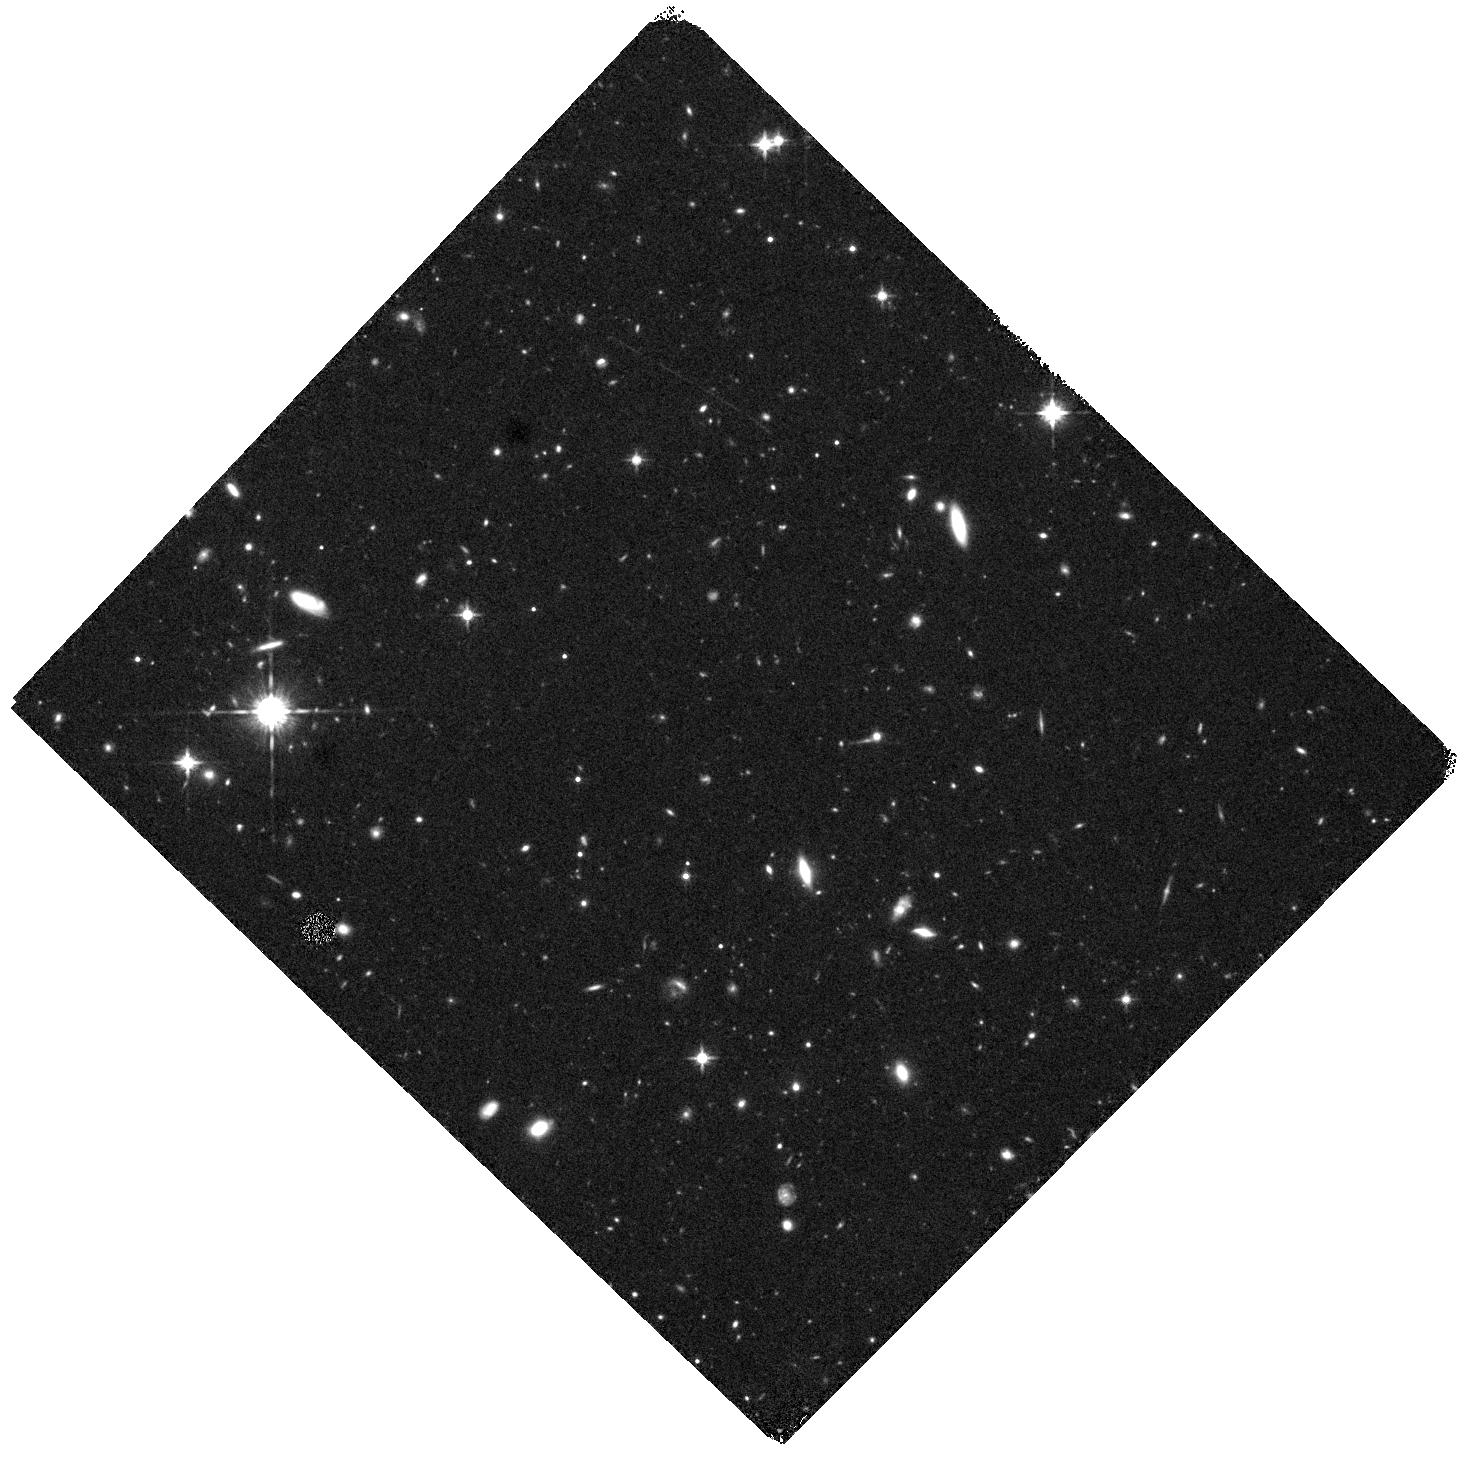
Target: W0247+2740. Instrument: WFC3/IR. Filter: F125W. Exposure: 40 min. Observation ID: hst_16735_03_wfc3_ir_f125w_iem903

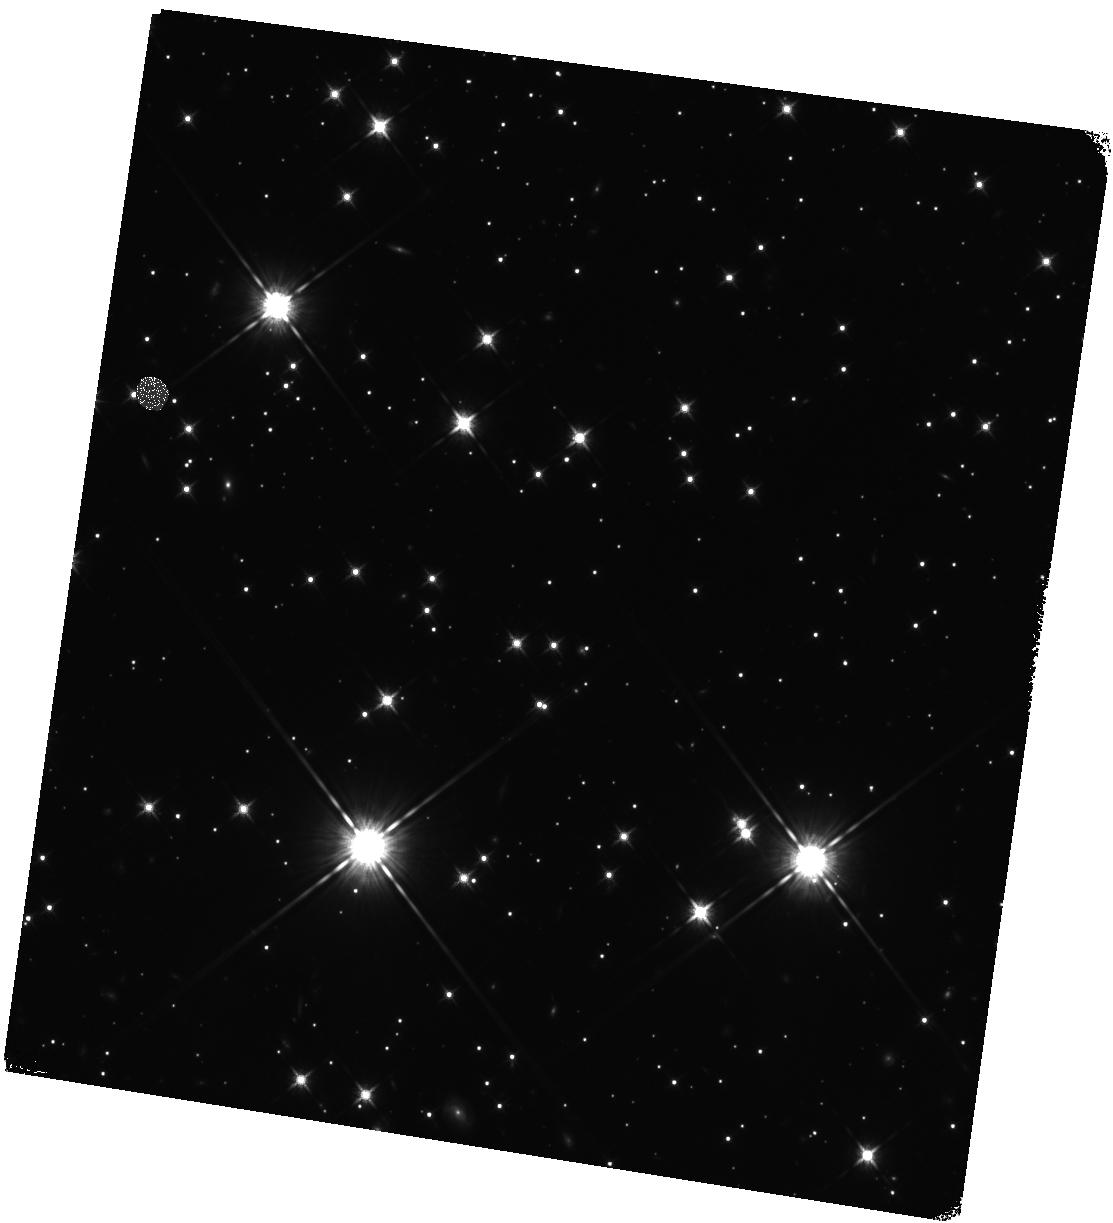
Target: W2054+5821. Instrument: WFC3/IR. Filter: F125W. Exposure: 44 min. Observation ID: hst_16735_11_wfc3_ir_f125w_iem911

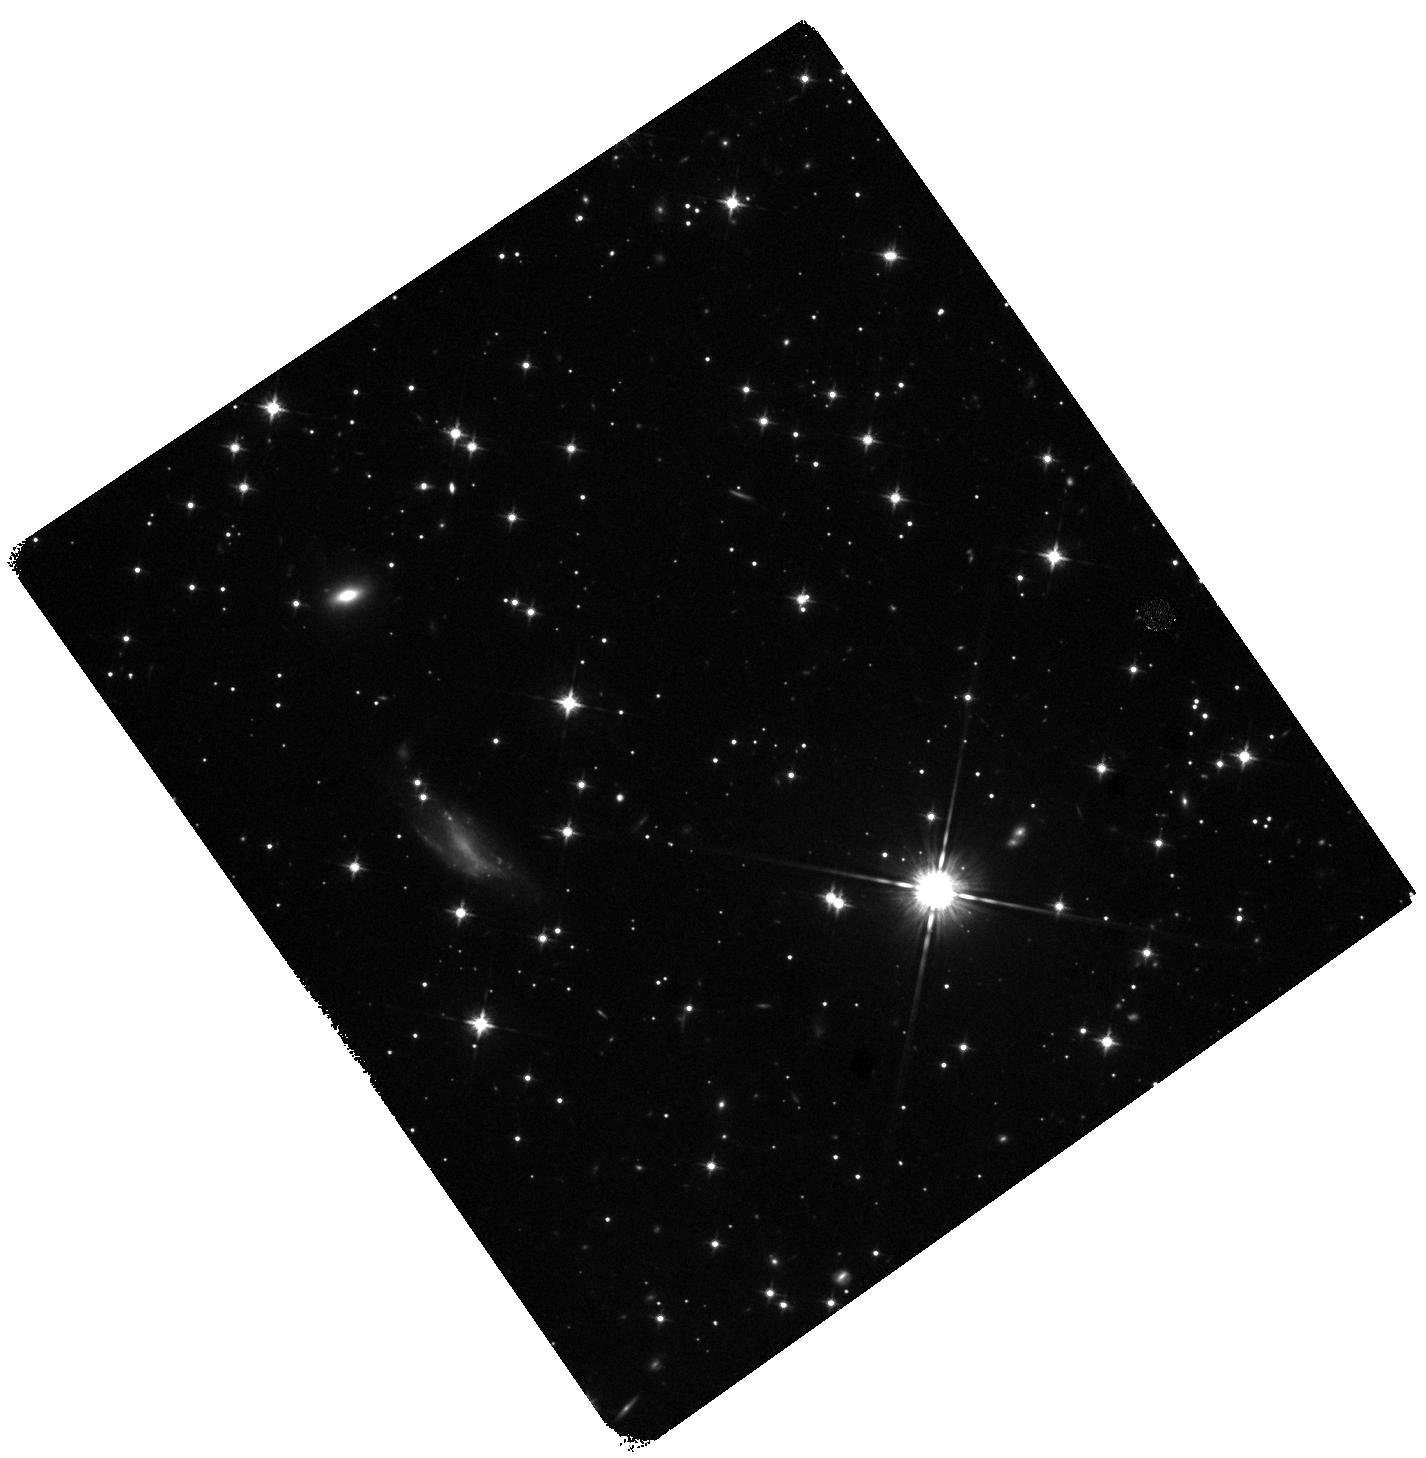
Target: W1943-2122. Instrument: WFC3/IR. Filter: F125W. Exposure: 40 min. Observation ID: hst_16735_10_wfc3_ir_f125w_iem910

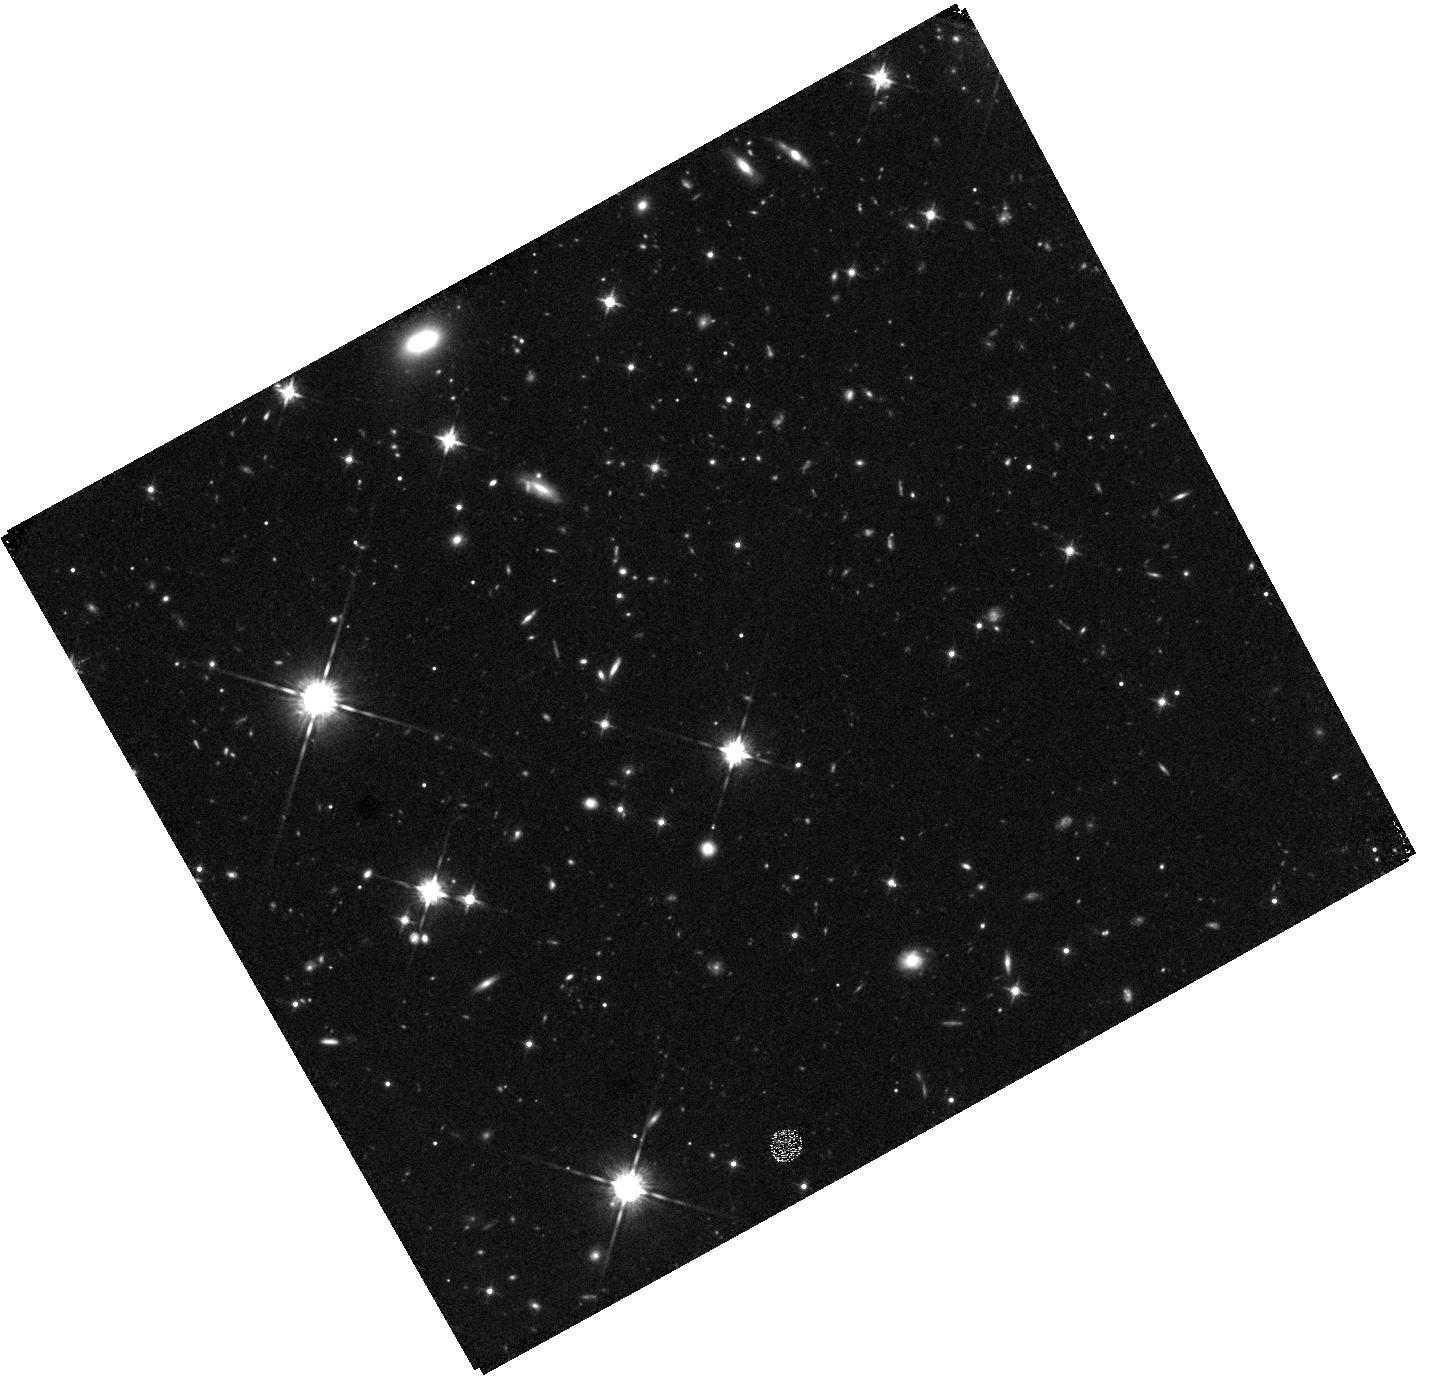
Target: W2322-7907. Instrument: WFC3/IR. Filter: F125W. Exposure: 47 min. Observation ID: hst_16735_12_wfc3_ir_f125w_iem912

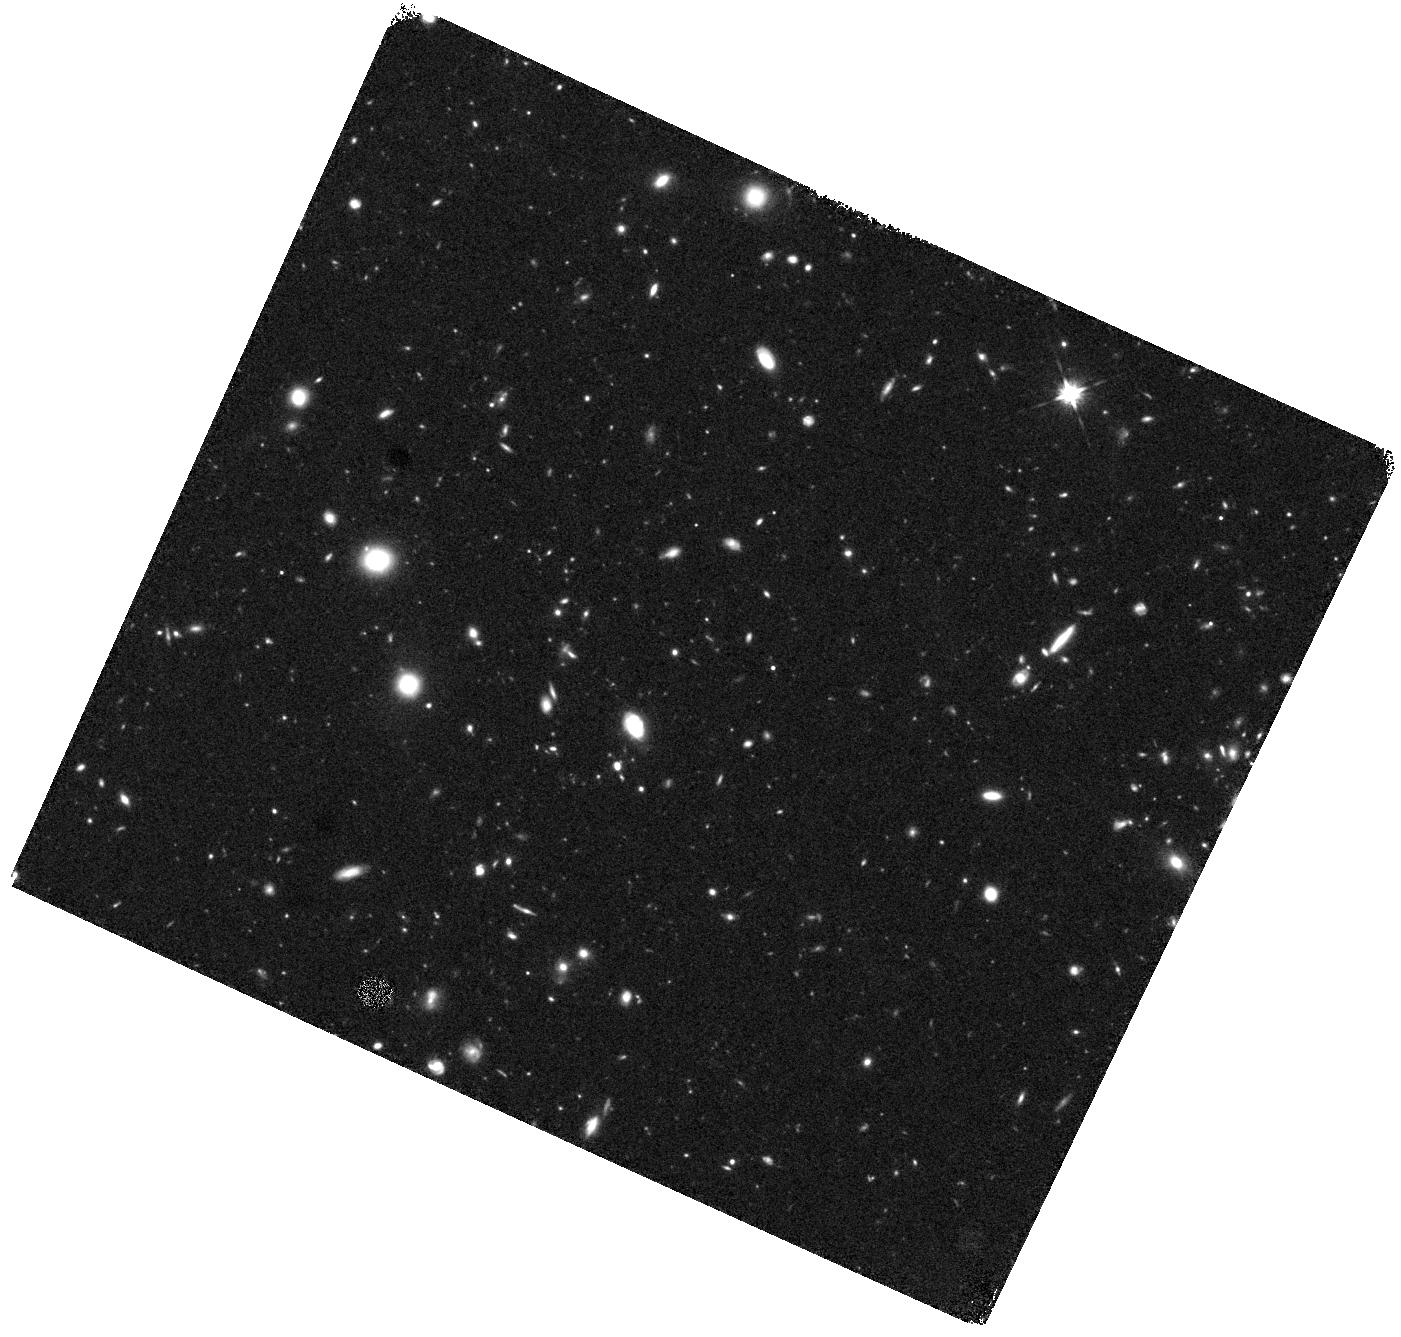
Target: W0246-4626. Instrument: WFC3/IR. Filter: F125W. Exposure: 44 min. Observation ID: hst_16735_02_wfc3_ir_f125w_iem902

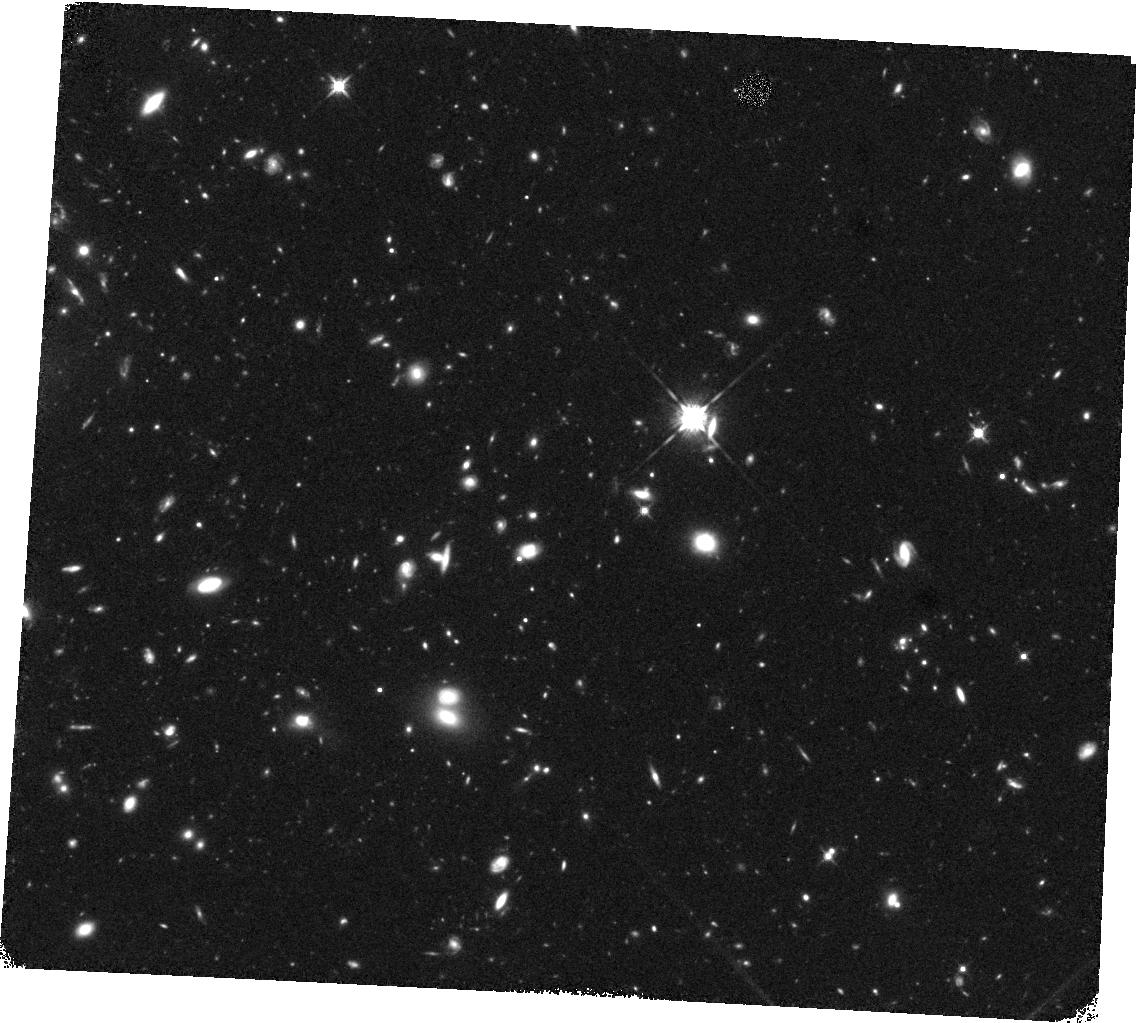
Target: W1501+5549. Instrument: WFC3/IR. Filter: F125W. Exposure: 44 min. Observation ID: hst_16735_08_wfc3_ir_f125w_iem908

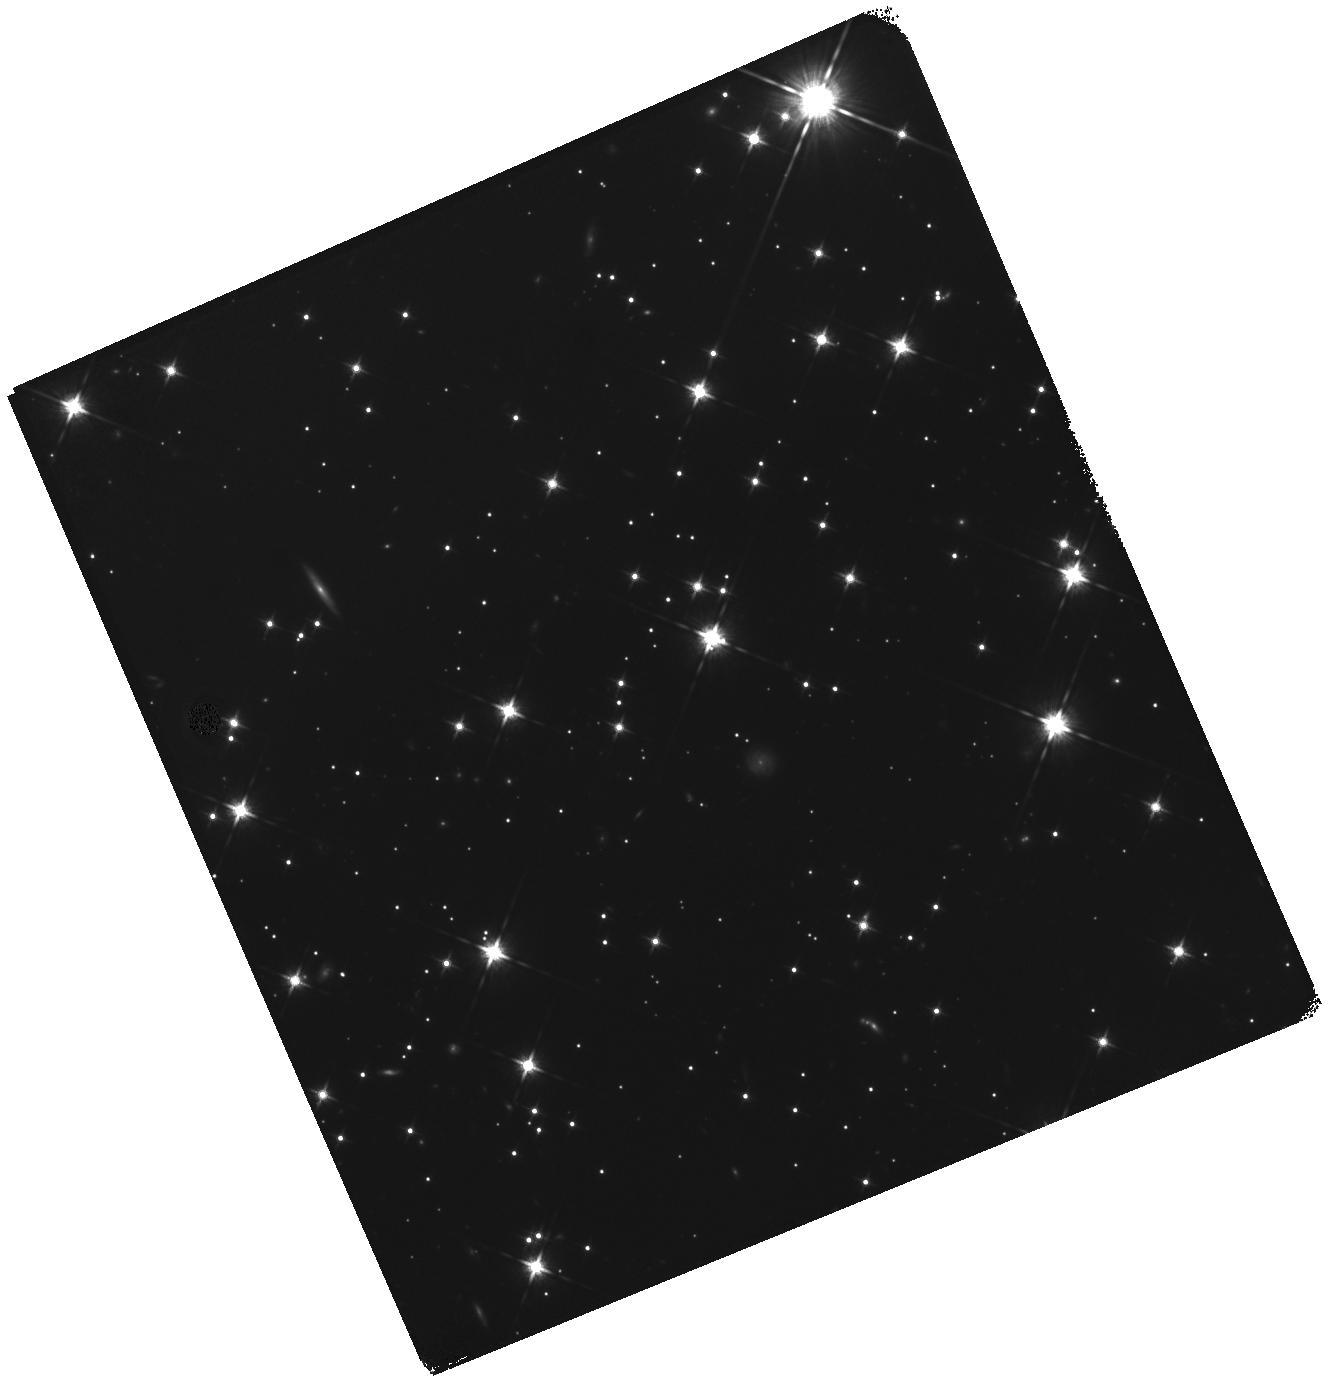
Target: W0319+5221. Instrument: WFC3/IR. Filter: F125W. Exposure: 44 min. Observation ID: hst_16735_04_wfc3_ir_f125w_iem904

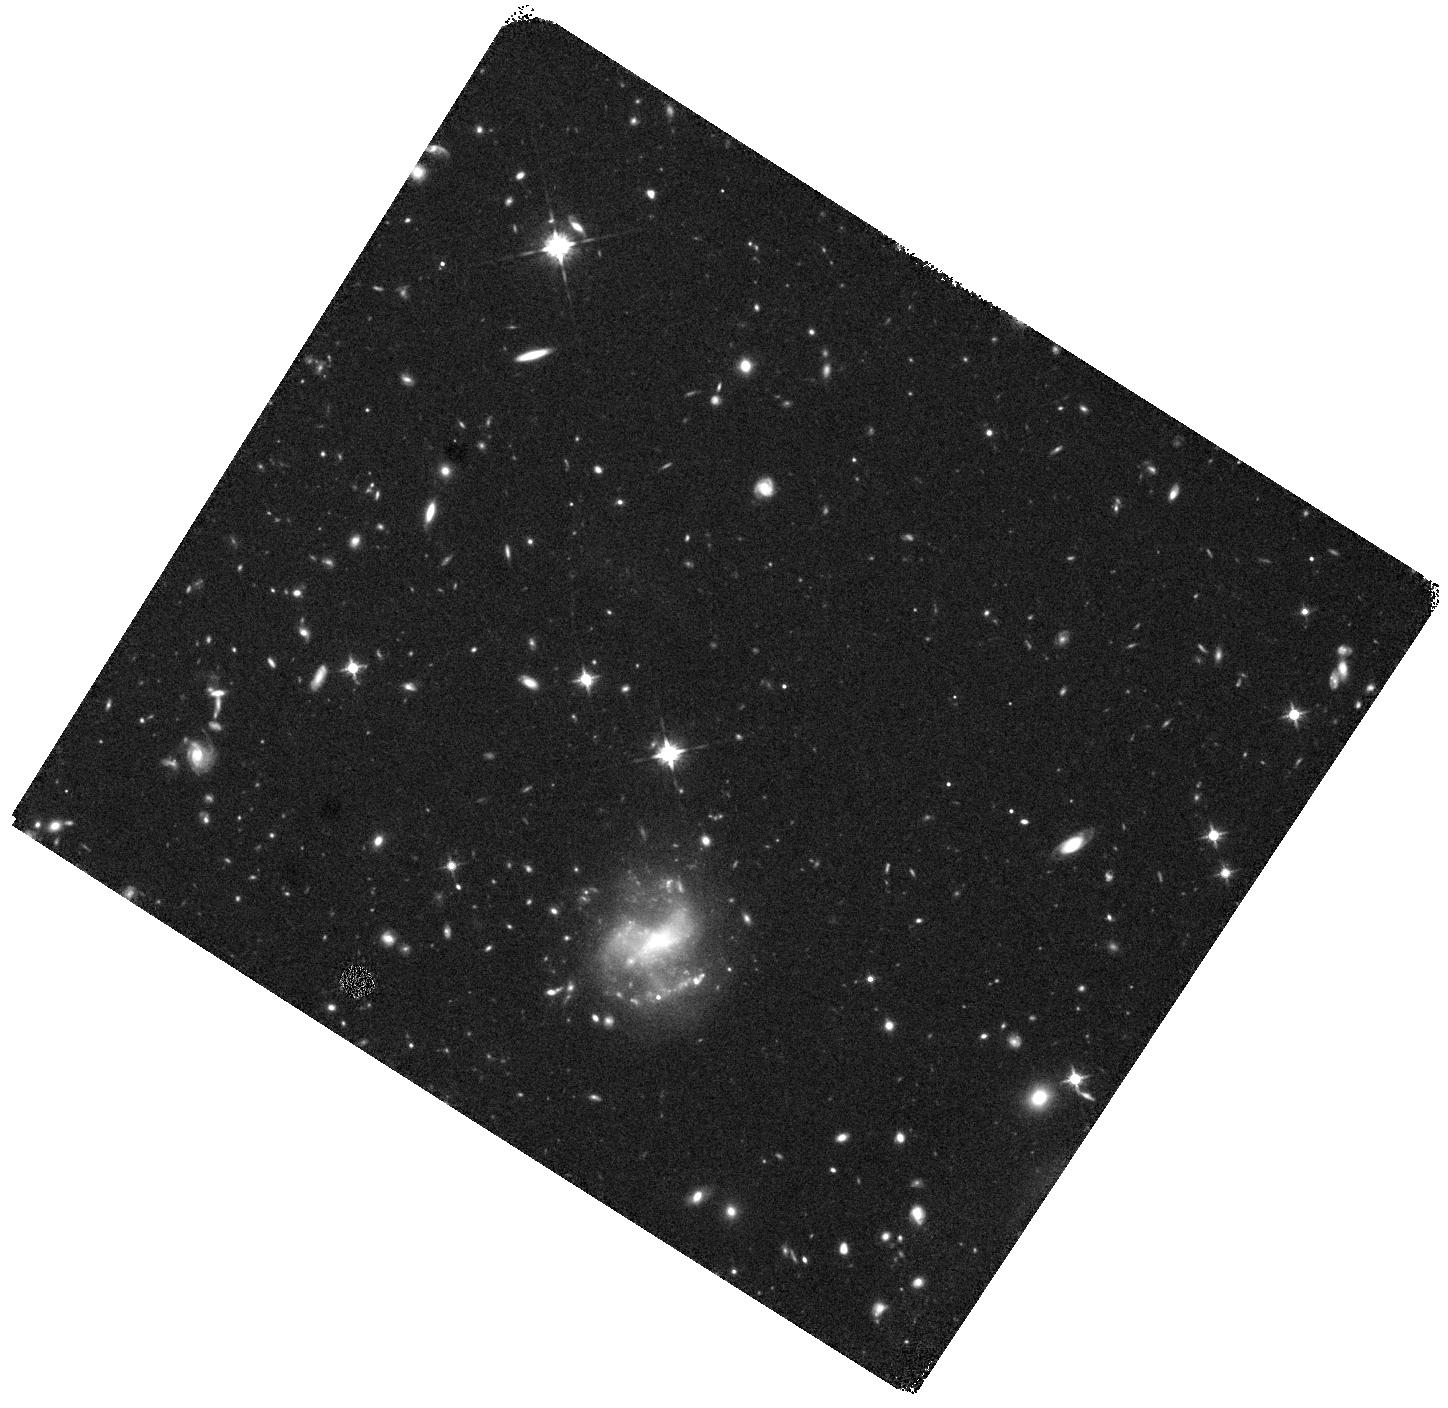
Target: W0947+3846. Instrument: WFC3/IR. Filter: F125W. Exposure: 40 min. Observation ID: hst_16735_06_wfc3_ir_f125w_iem906

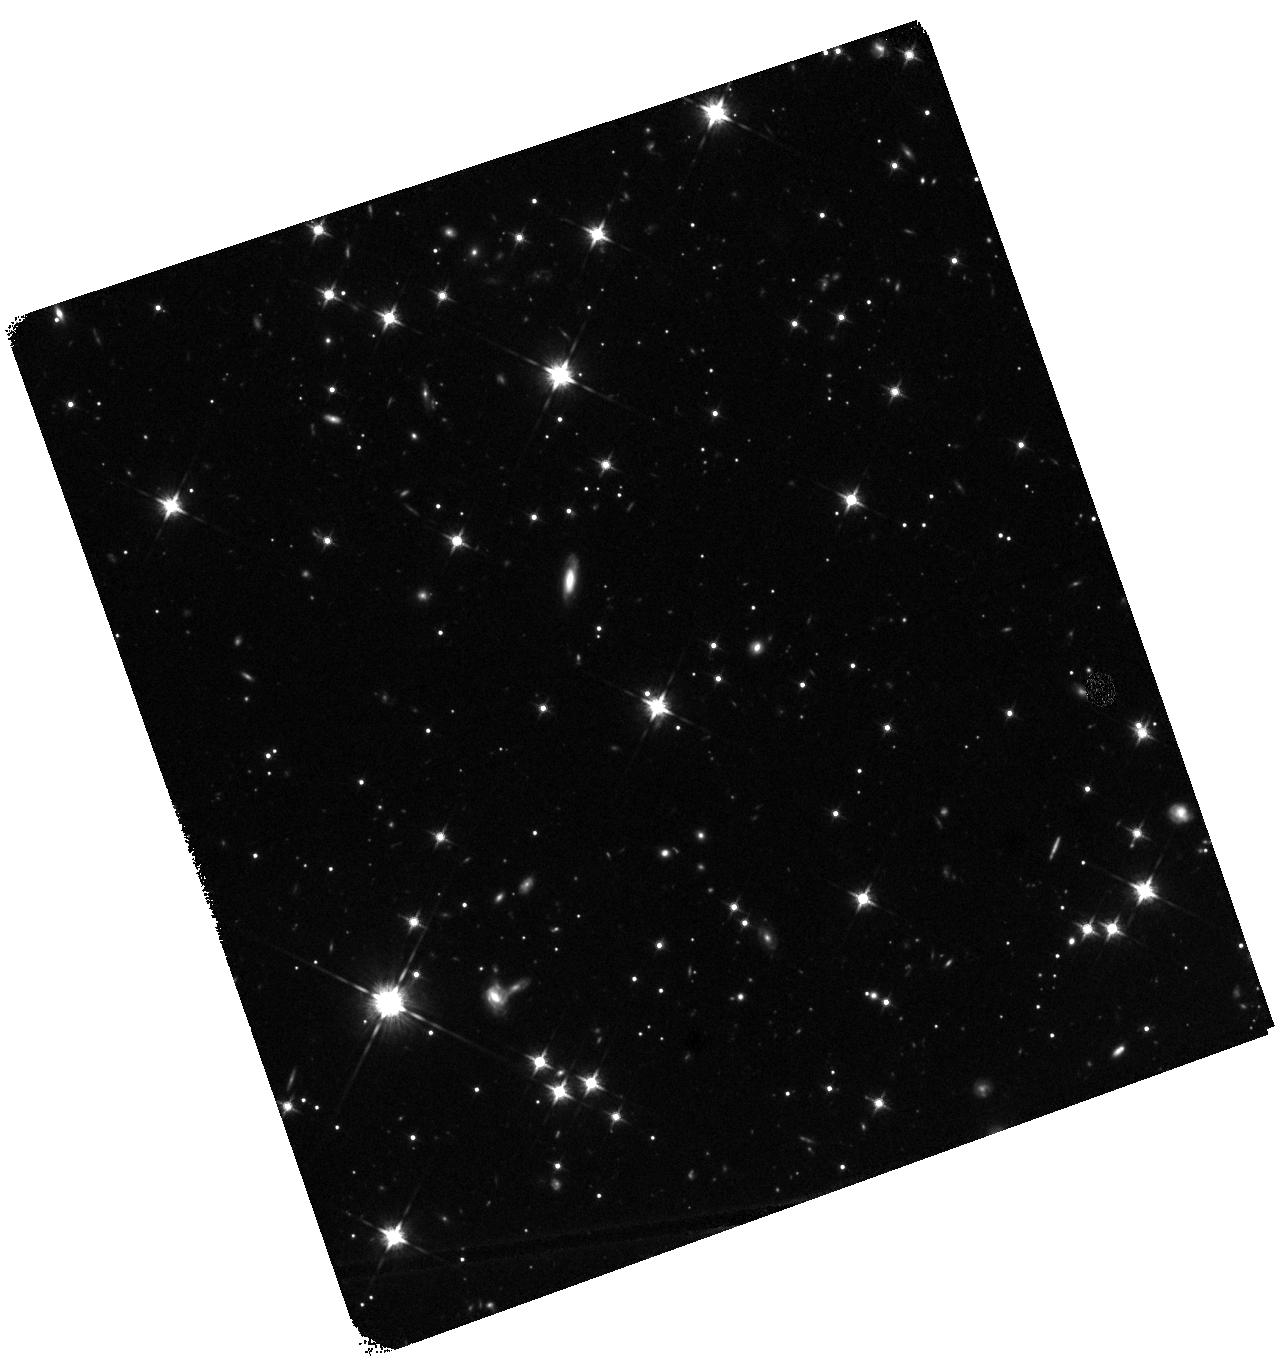
Target: W1857-5822. Instrument: WFC3/IR. Filter: F125W. Exposure: 44 min. Observation ID: hst_16735_09_wfc3_ir_f125w_iem909

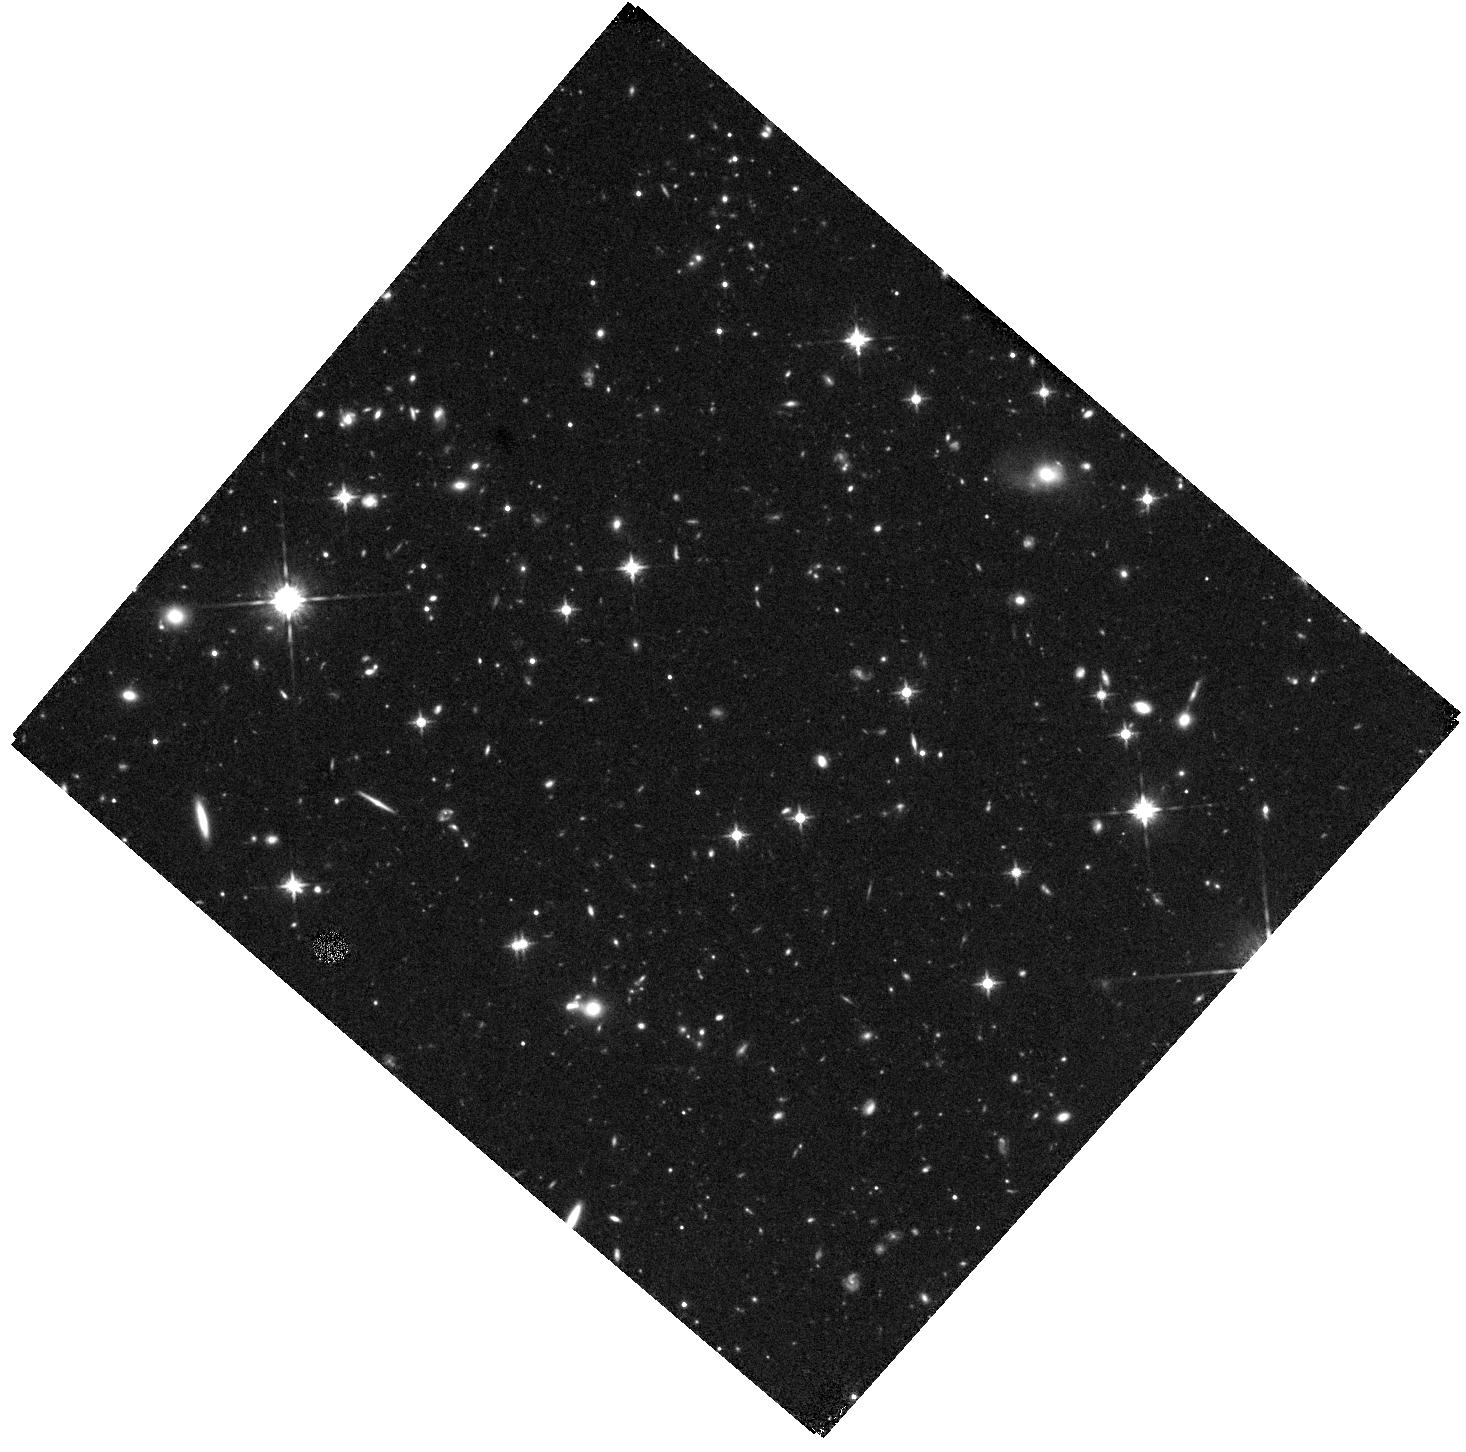
Target: W0142+4146. Instrument: WFC3/IR. Filter: F125W. Exposure: 44 min. Observation ID: hst_16735_01_wfc3_ir_f125w_iem901

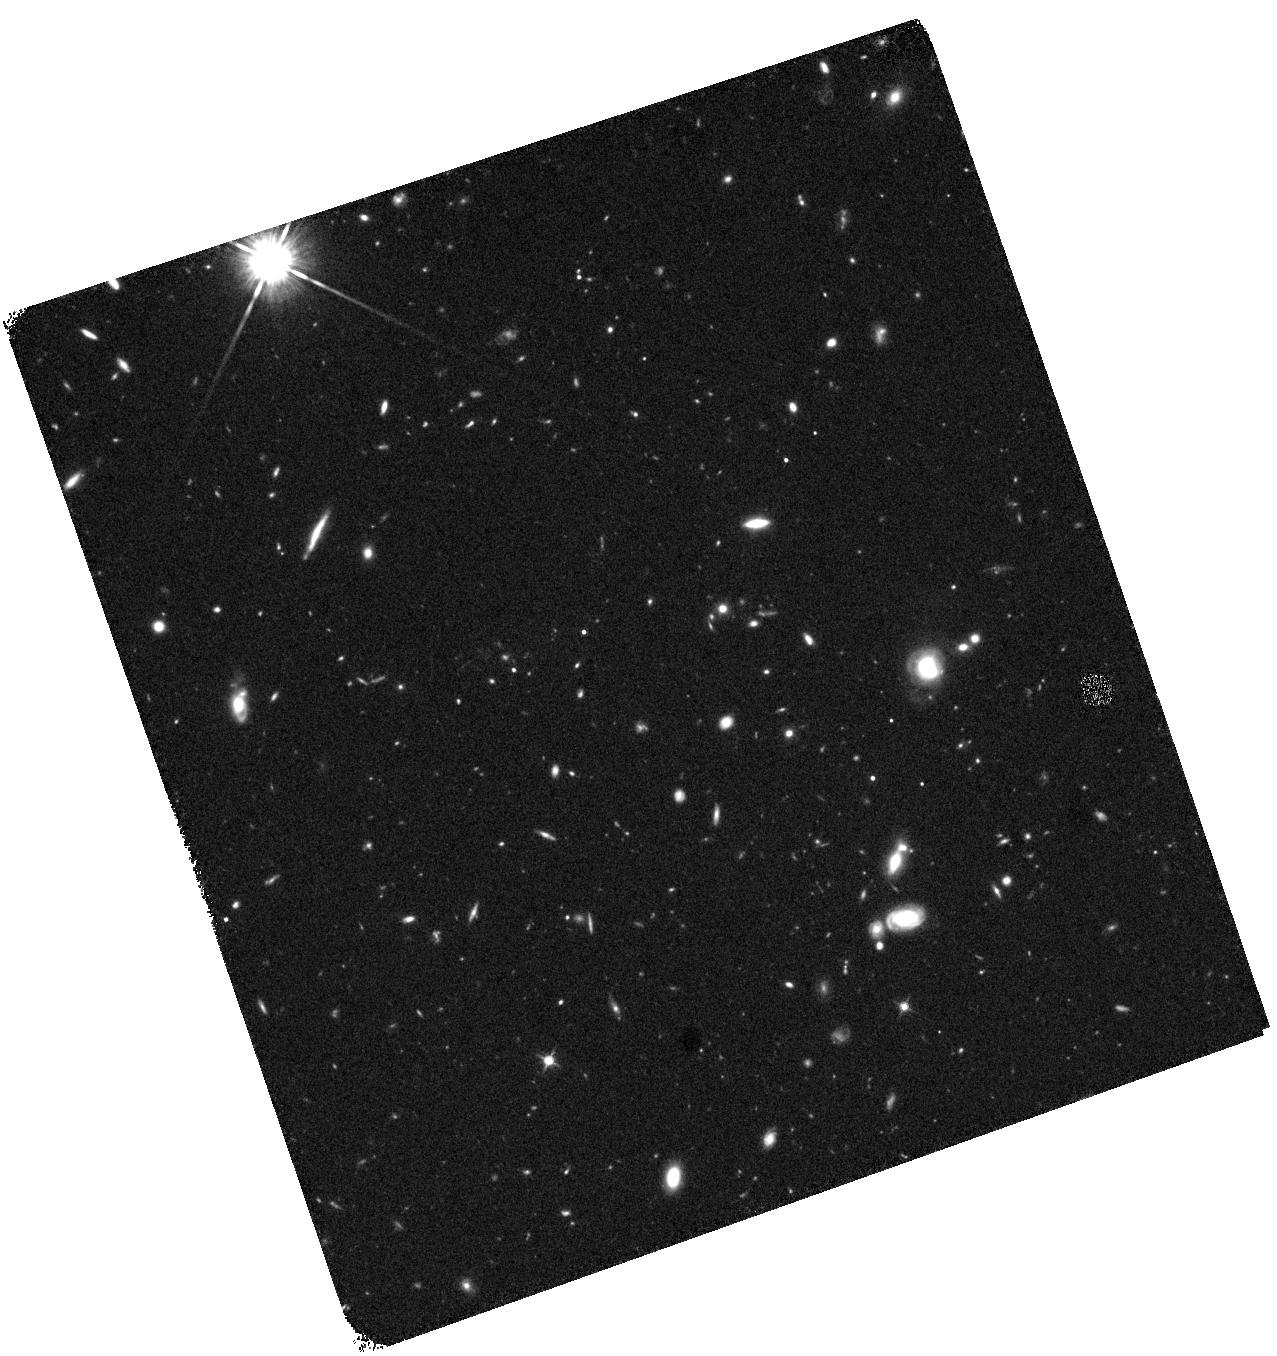
Target: W1042+3321. Instrument: WFC3/IR. Filter: F125W. Exposure: 40 min. Observation ID: hst_16735_07_wfc3_ir_f125w_iem907

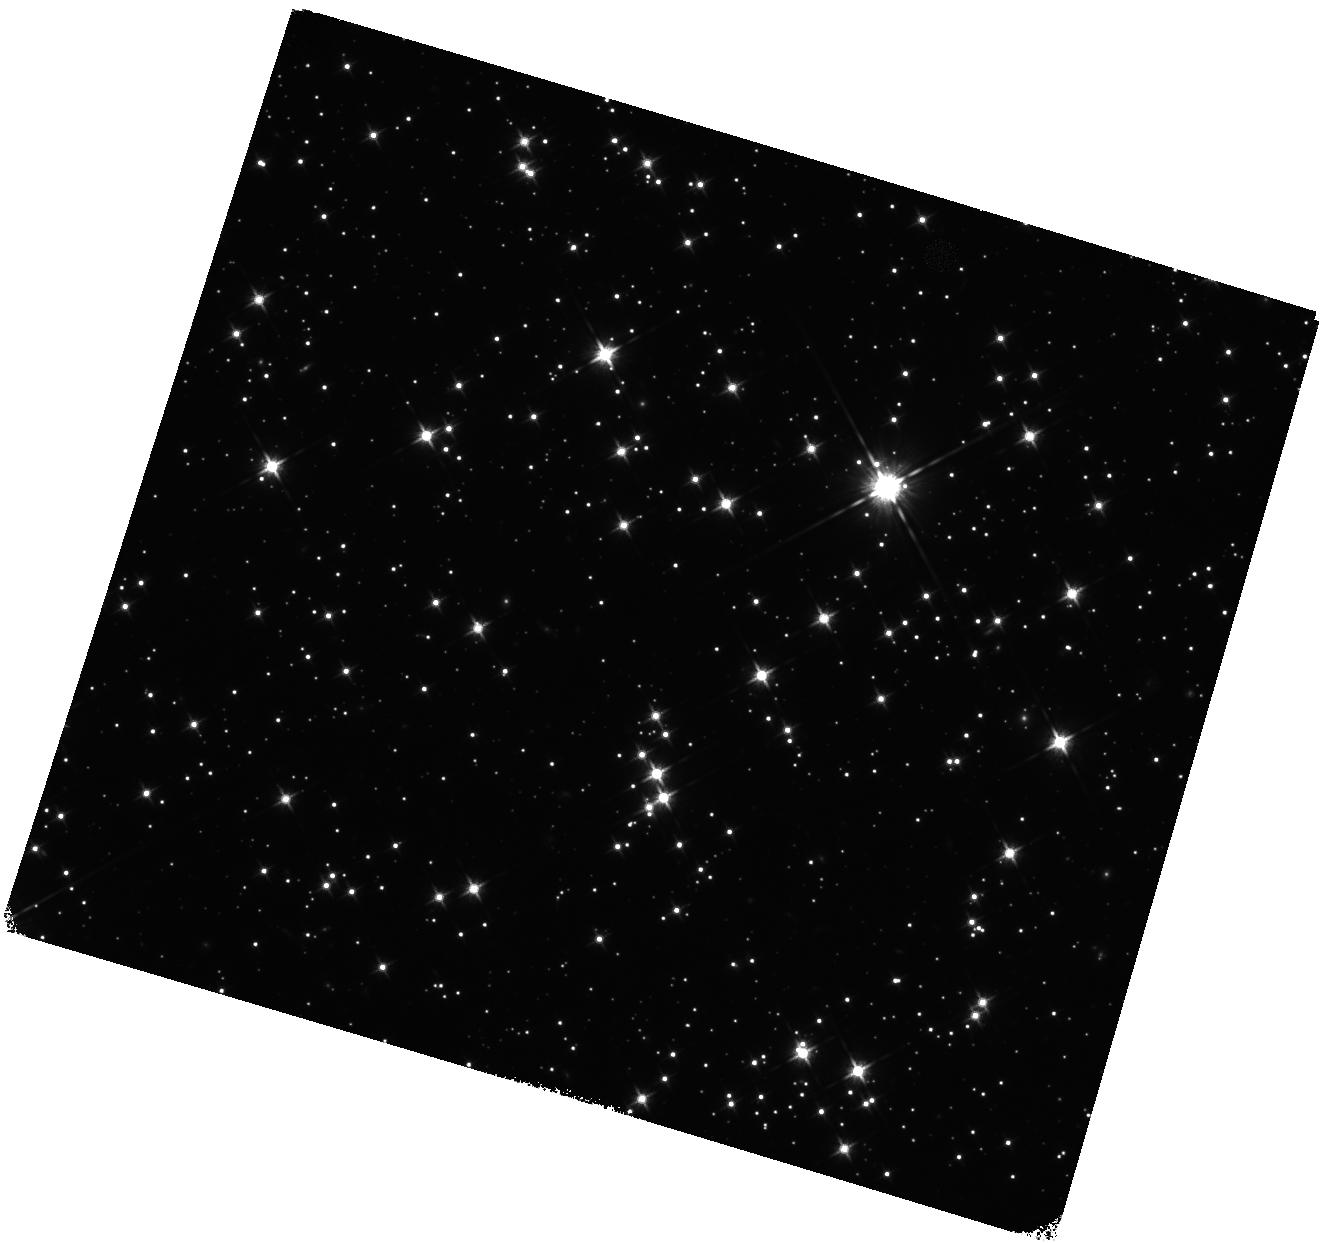
Target: W0919-5743. Instrument: WFC3/IR. Filter: F125W. Exposure: 44 min. Observation ID: hst_16735_05_wfc3_ir_f125w_iem905

Characterizing Cold Discoveries in the Suns Backyard (PI: Schneider, Adam)

Characterizing the population of the coldest known free-floating substellar members of the solar neighborhood is now possible, giving us the opportunity to gain key insights into the efficiency of star formation at the lowest masses as well as the chemistry of high-pressure, low temperature atmospheres akin to cold, extrasolar giant planets. As individuals, each of these objects represents a unique probe into the complex chemistry present in the coldest photospheres produced in the Universe. We propose to obtain critical near-infrared F125W photometry of 12 newly discovered high proper motion, cold brown dwarfs in the solar neighborhood. The purpose of these observations is threefold: 1) to constrain each target's physical properties, 2) produce preliminary distance estimates, and 3) to provide the photometry and astrometry necessary to prepare for future spectroscopic observations. These observations will provide the vital reconnaissance needed for spectroscopic follow-up observations with HST or JWST.